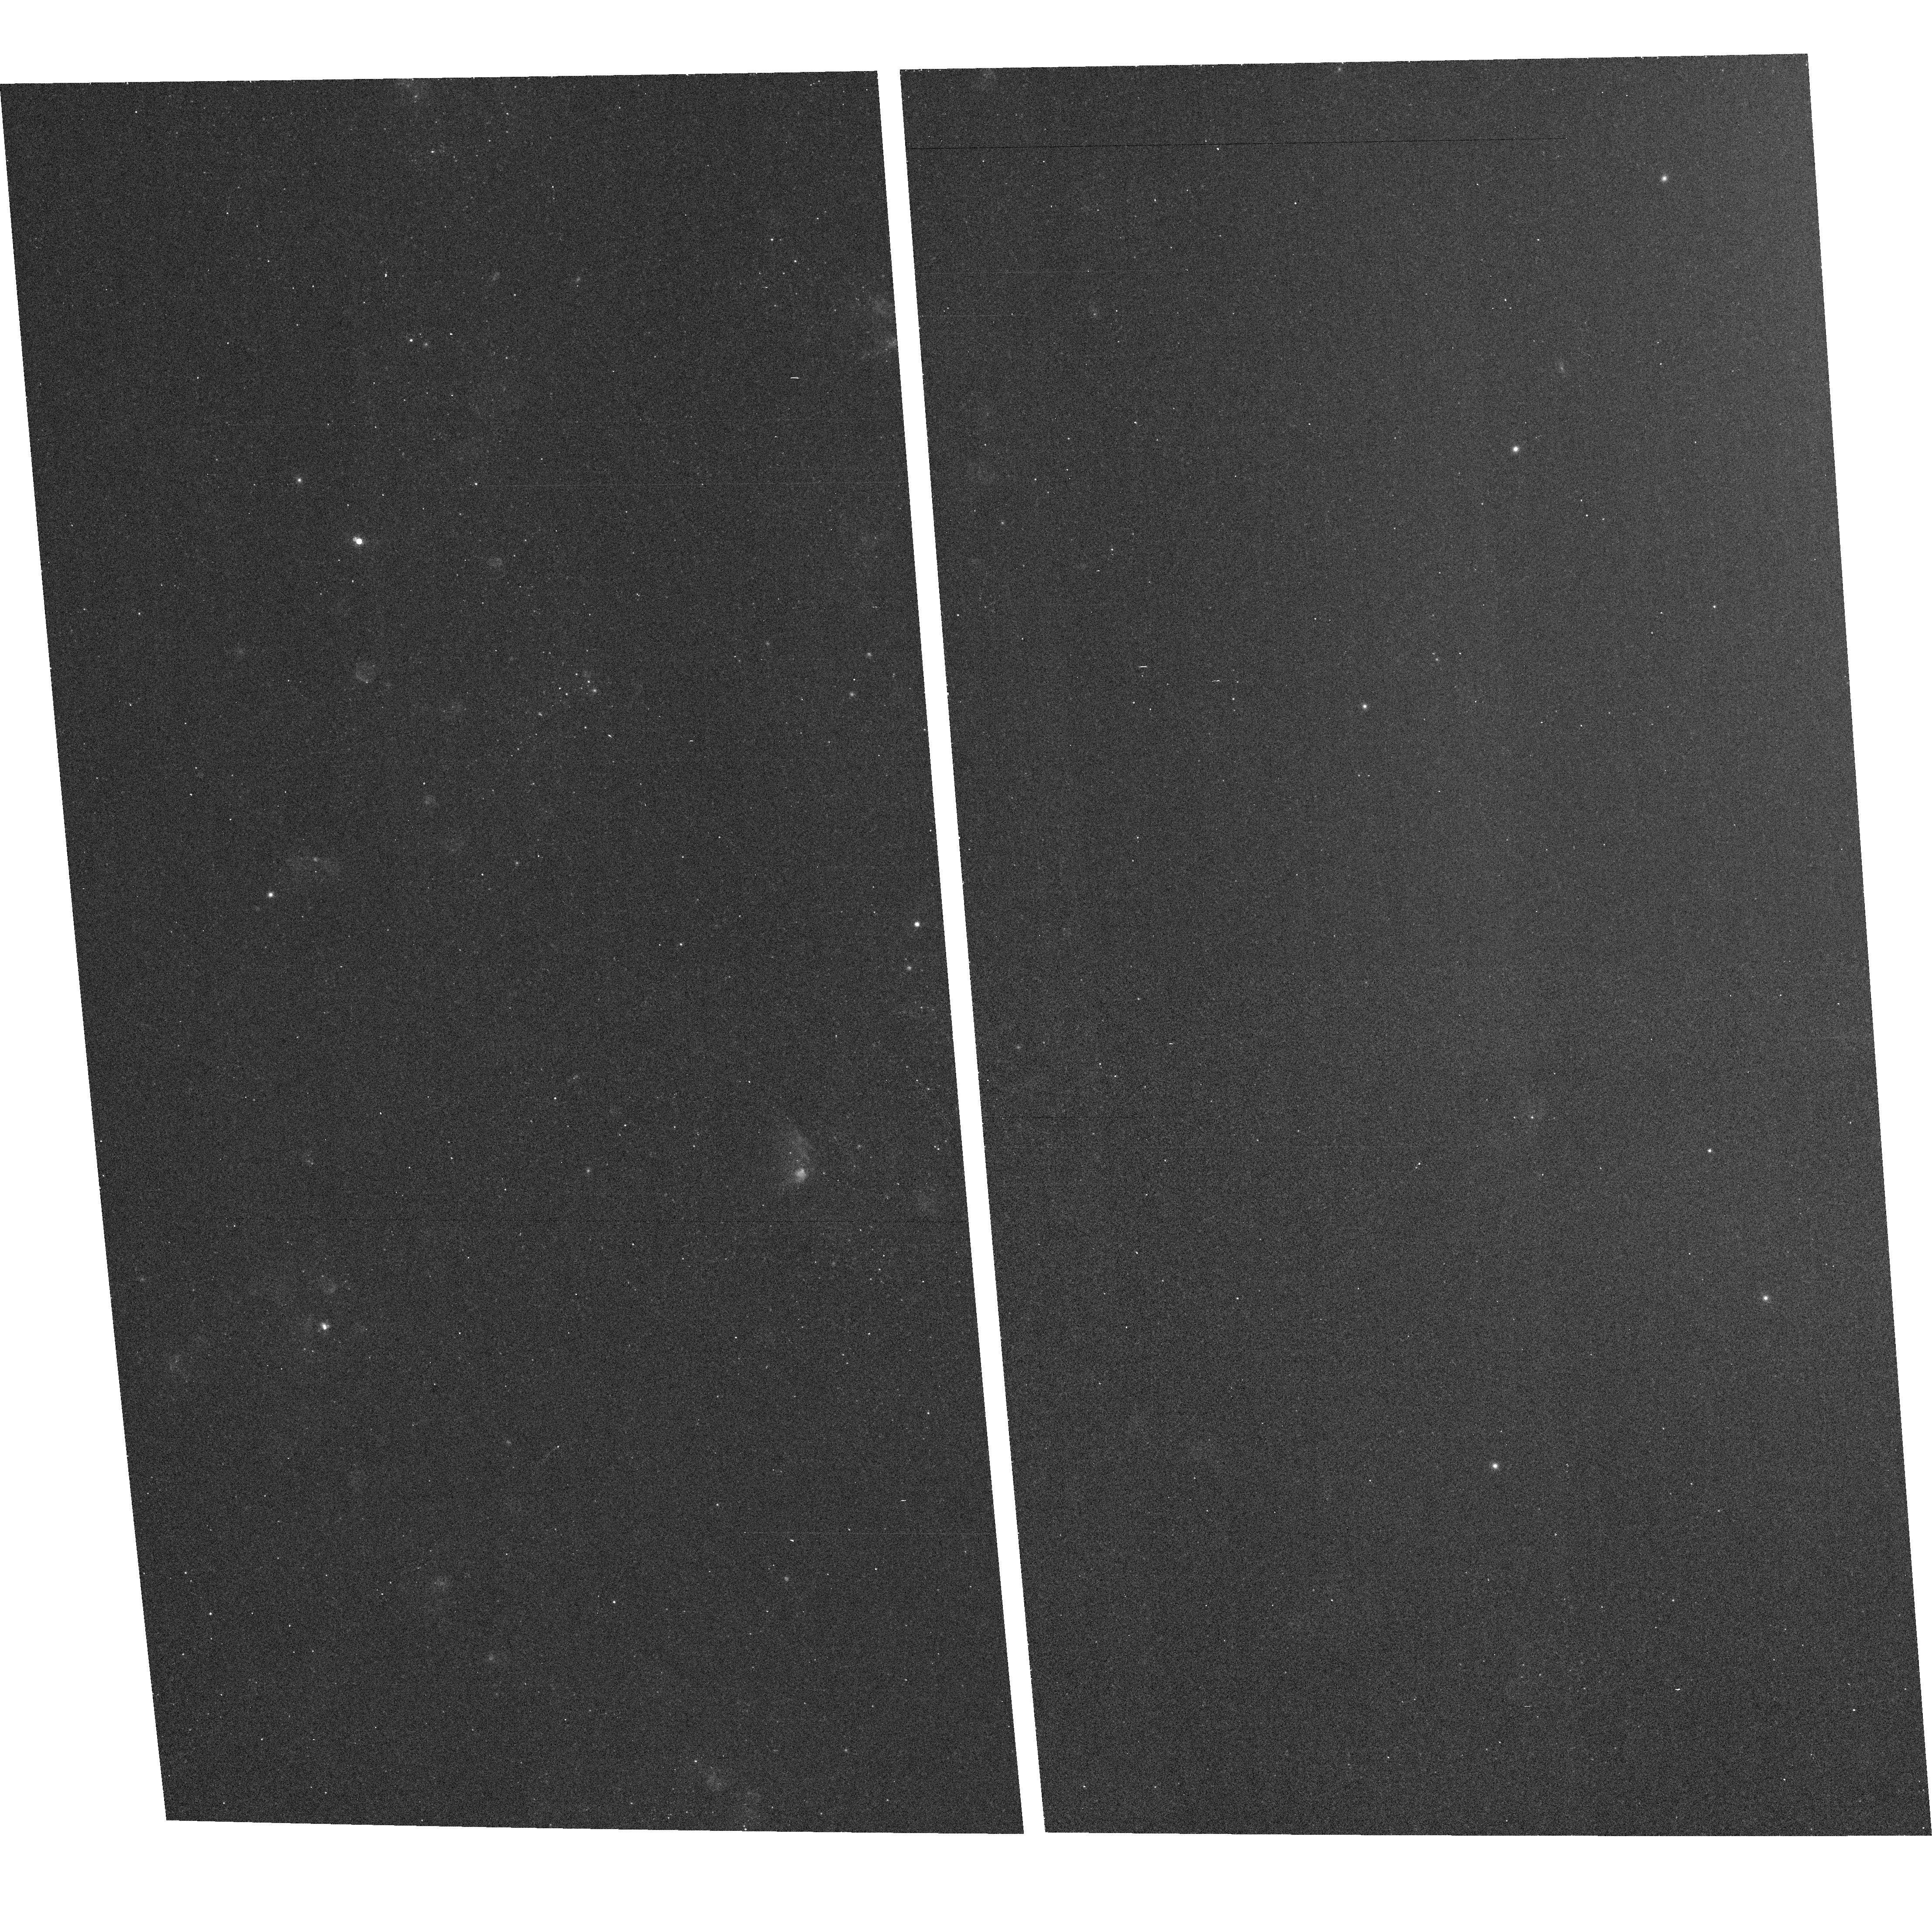
Target: field at RA 148.854°, Dec 69.020°. Instrument: ACS/WFC. Filter: F660N. Exposure: 15 min. Observation ID: hst_9353_07_acs_wfc_f660n_j8dt07

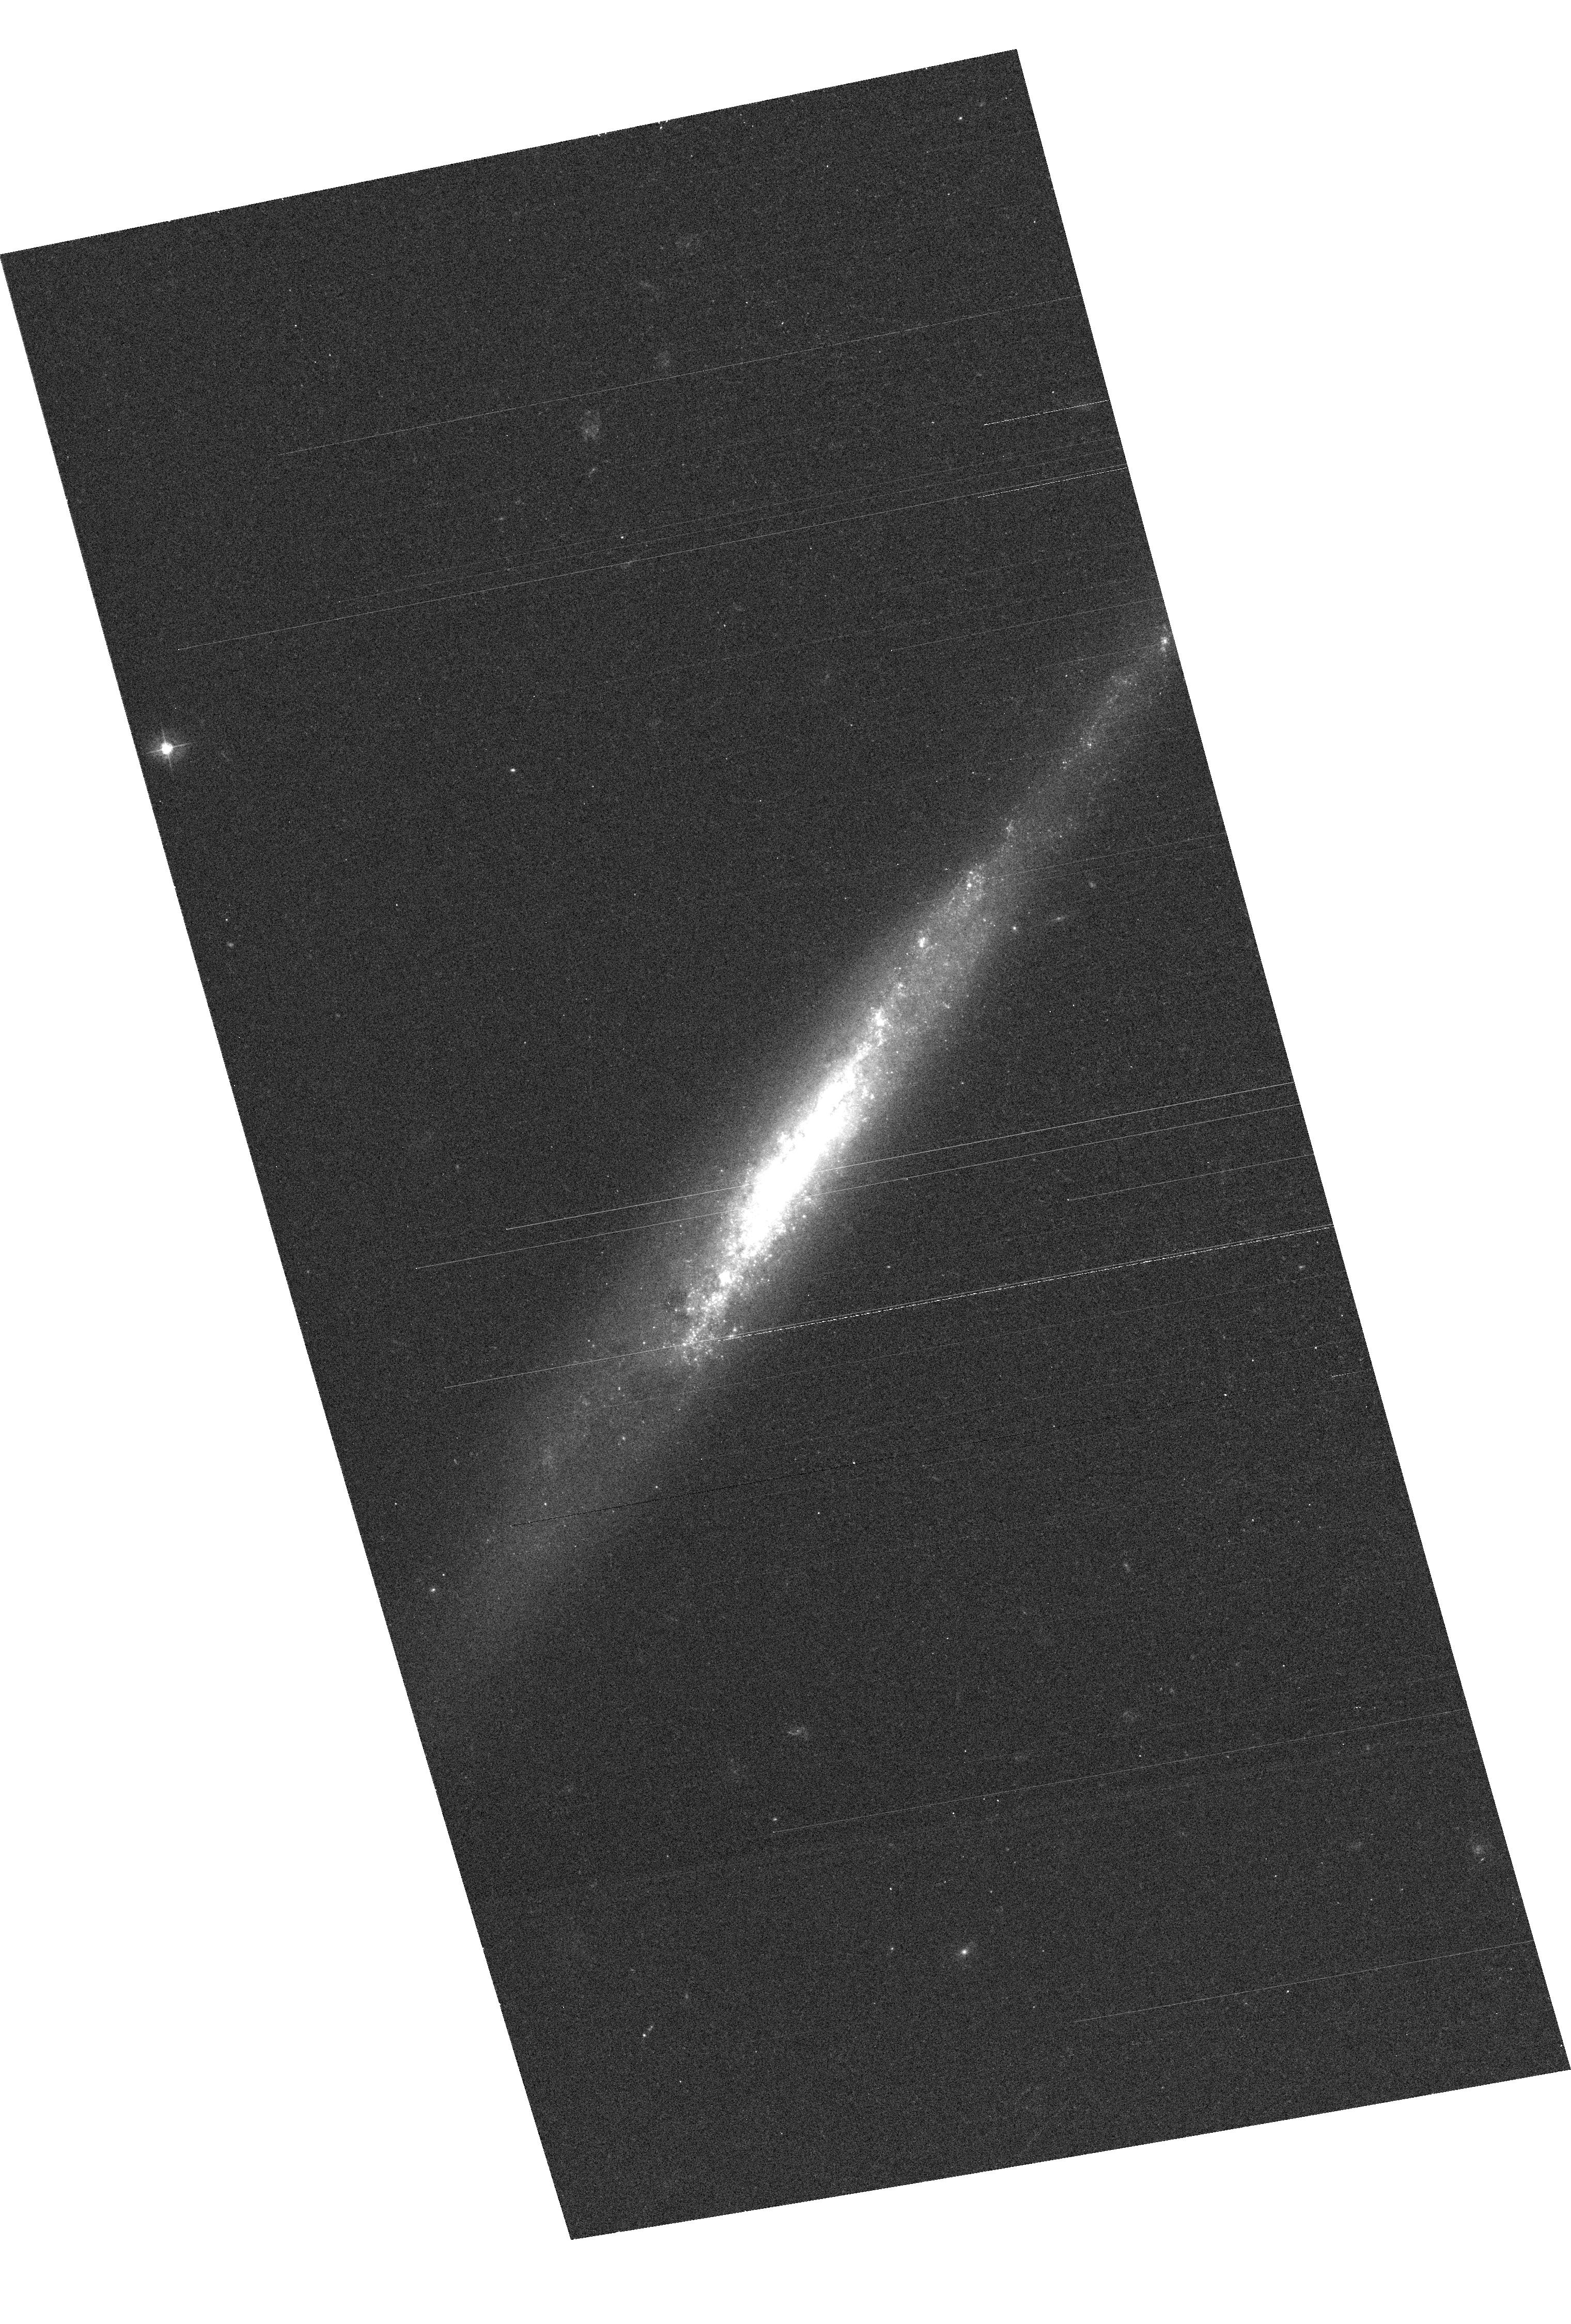
Target: SN1999AN. Instrument: ACS/WFC. Filter: F435W. Exposure: 7 min. Observation ID: hst_9353_05_acs_wfc_f435w_j8dt05

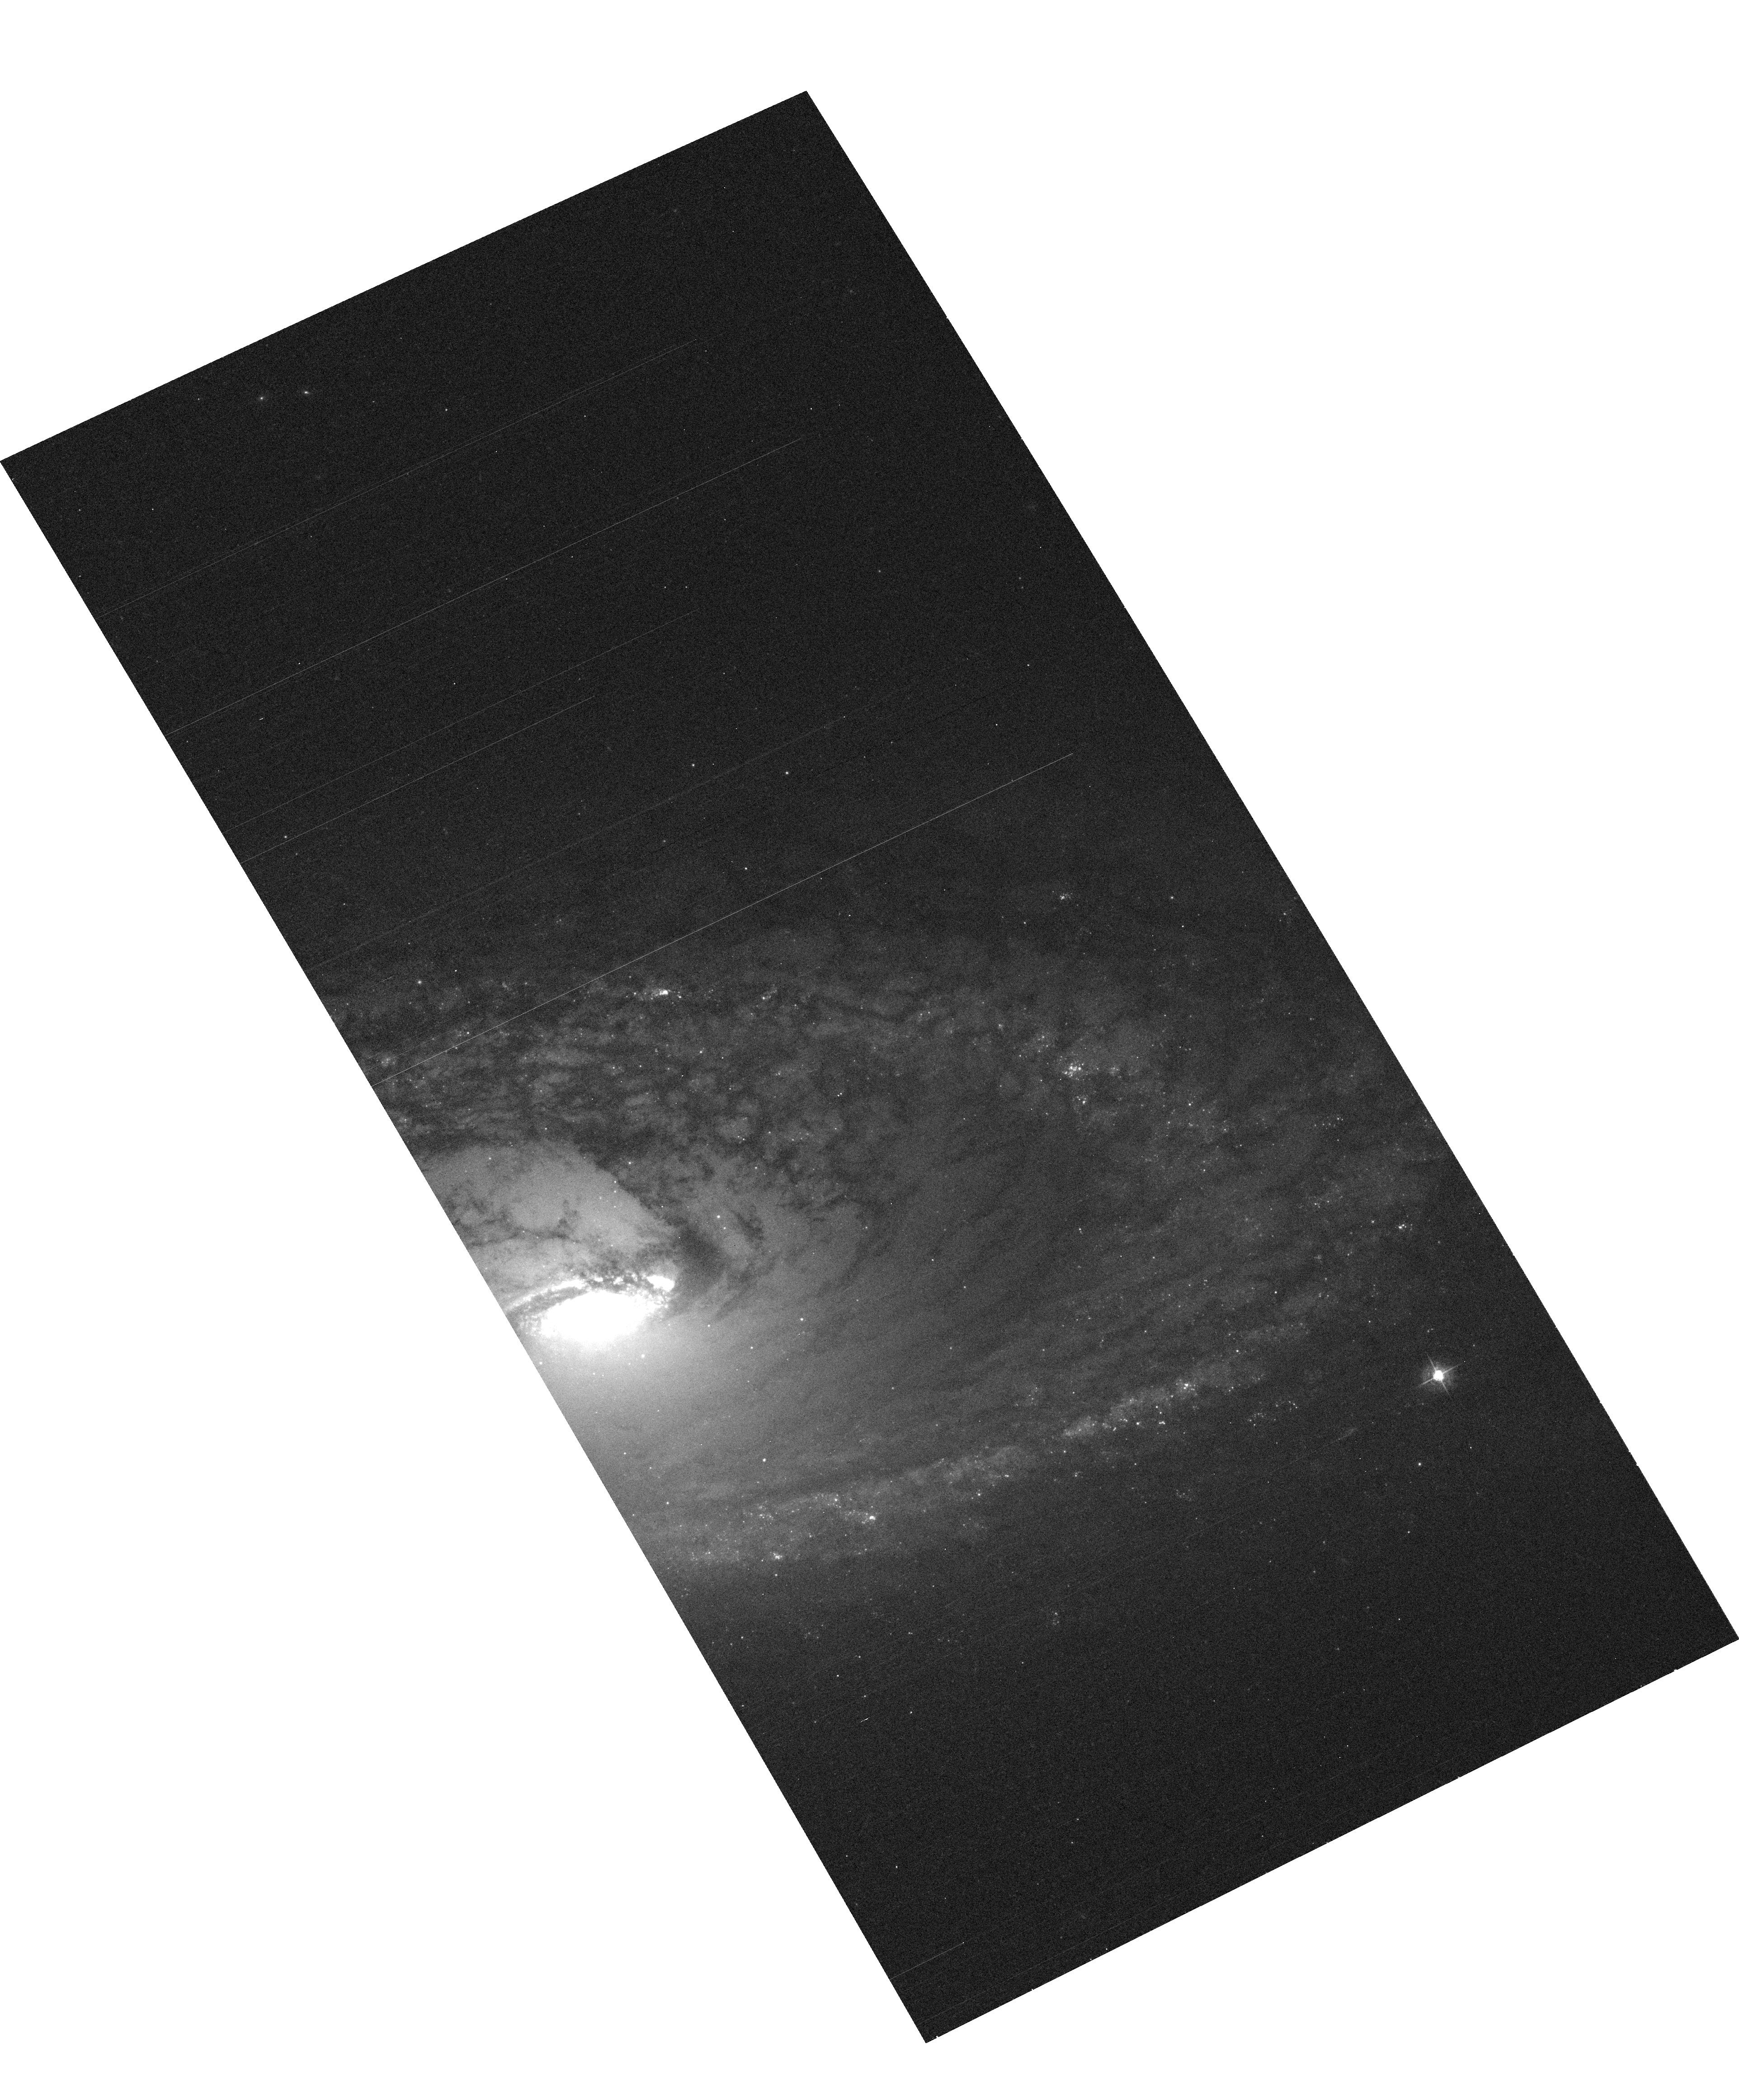
Target: SN1999EV. Instrument: ACS/WFC. Filter: F435W. Exposure: 7 min. Observation ID: hst_9353_03_acs_wfc_f435w_j8dt03

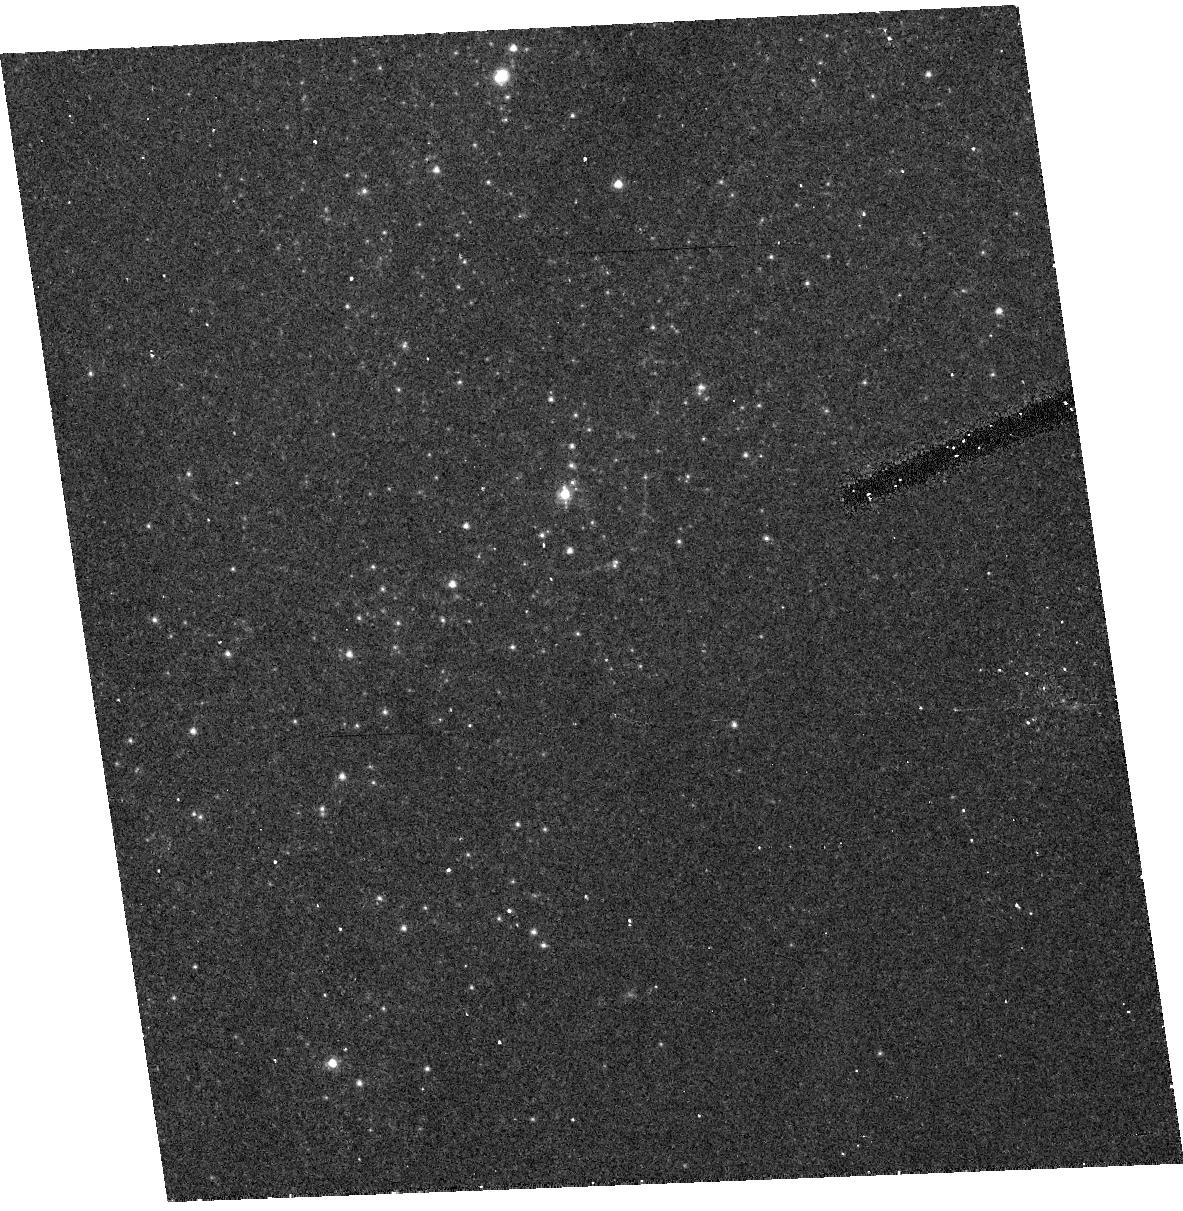
Target: SN1993J. Instrument: ACS/HRC. Filter: F435W. Exposure: 17 min. Observation ID: hst_9353_07_acs_hrc_f435w_j8dt07

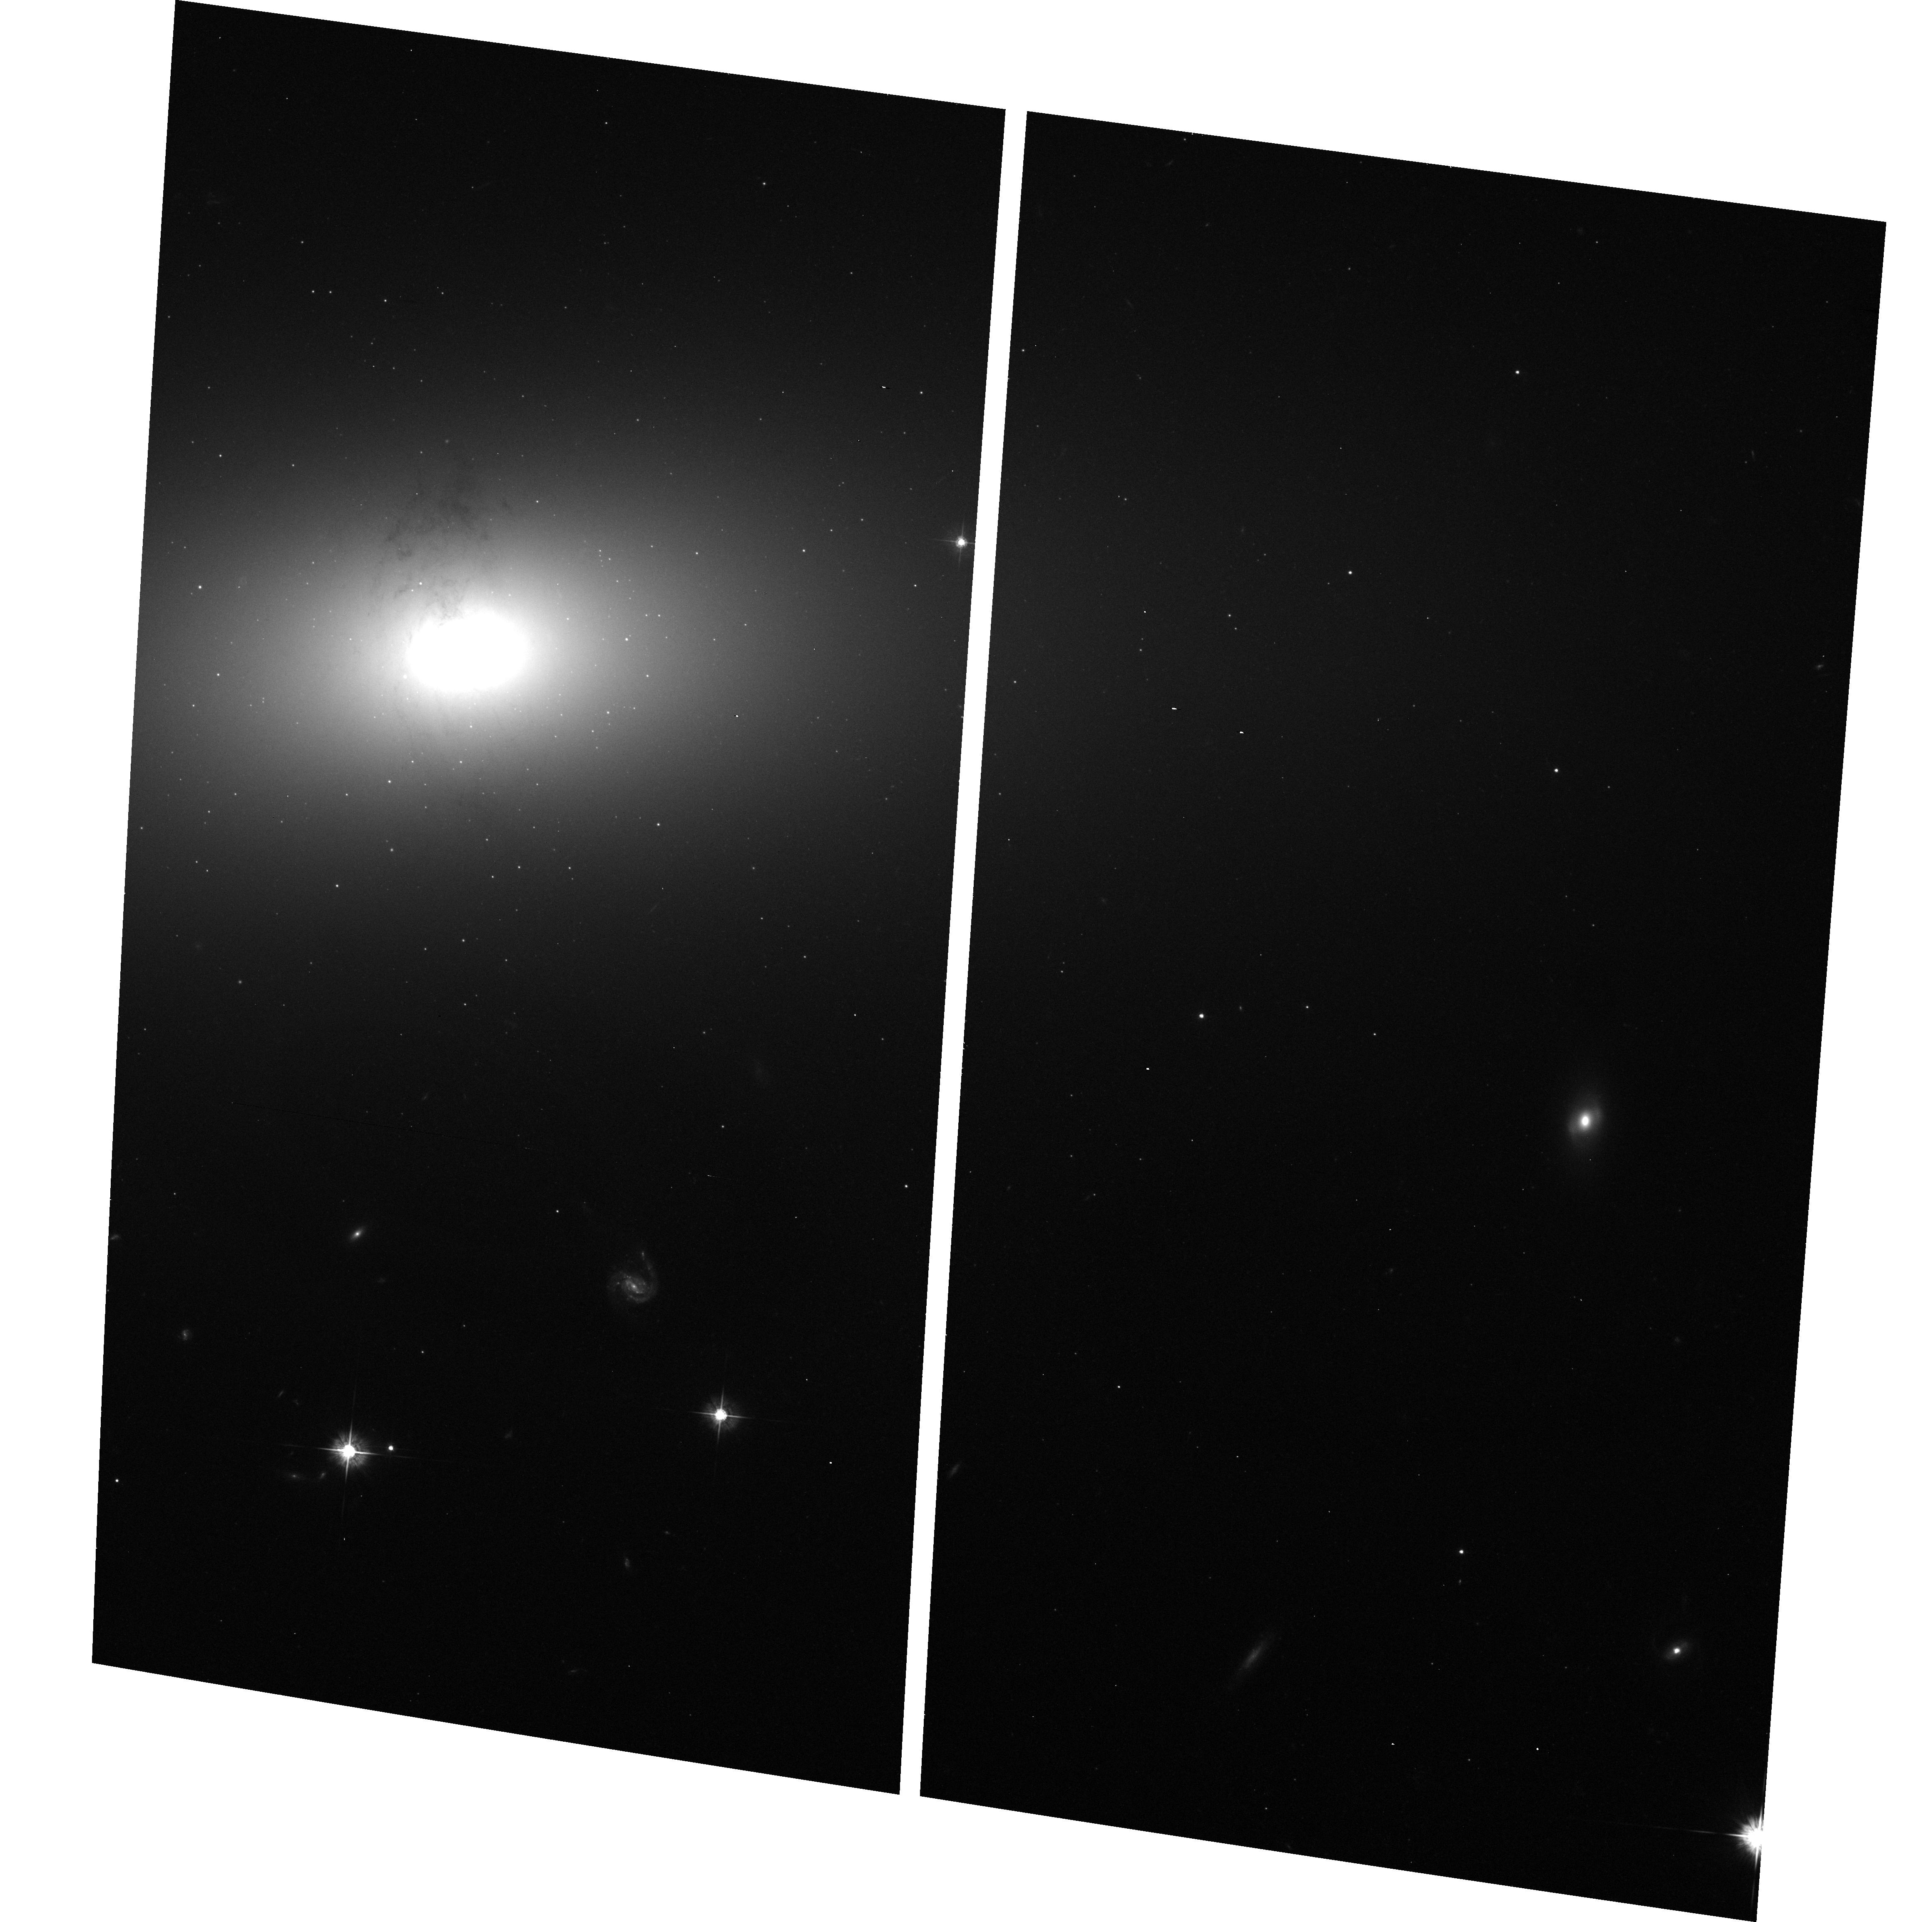
Target: SN2000DS. Instrument: ACS/WFC. Filter: F555W. Exposure: 12 min. Observation ID: hst_9353_02_acs_wfc_f555w_j8dt02

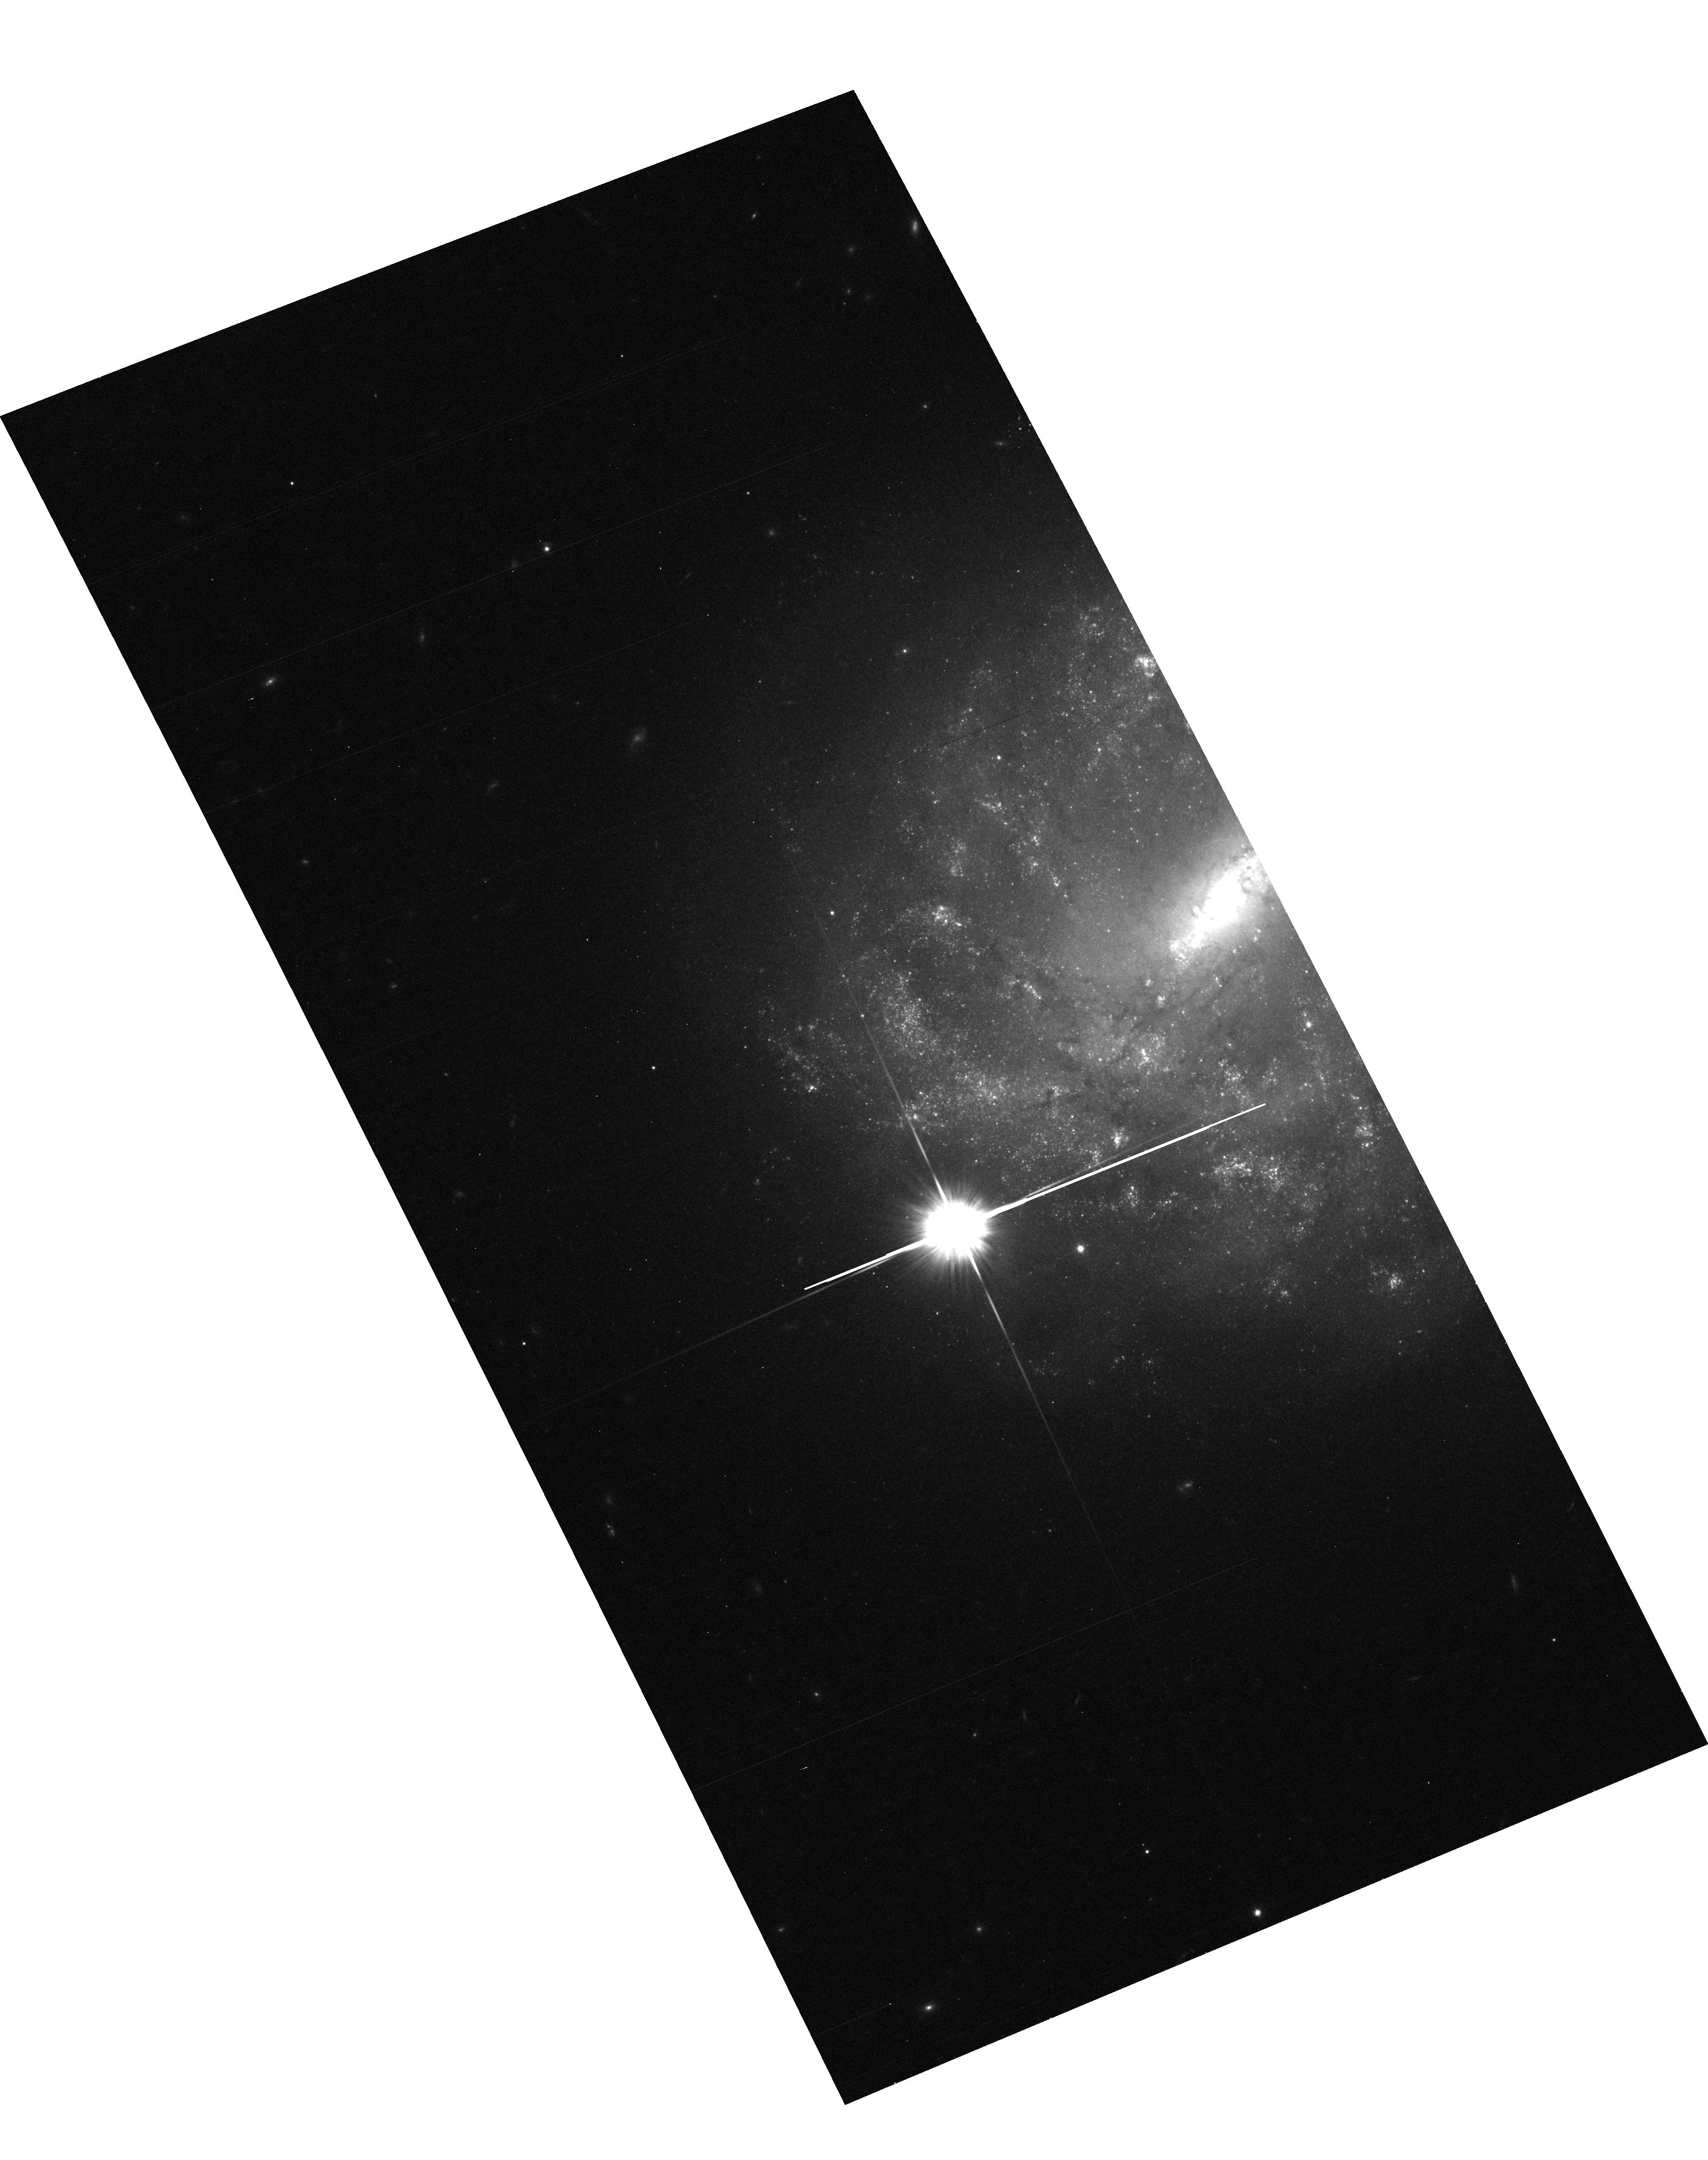
Target: SN1999BR. Instrument: ACS/WFC. Filter: F814W. Exposure: 7 min. Observation ID: hst_9353_06_acs_wfc_f814w_j8dt06

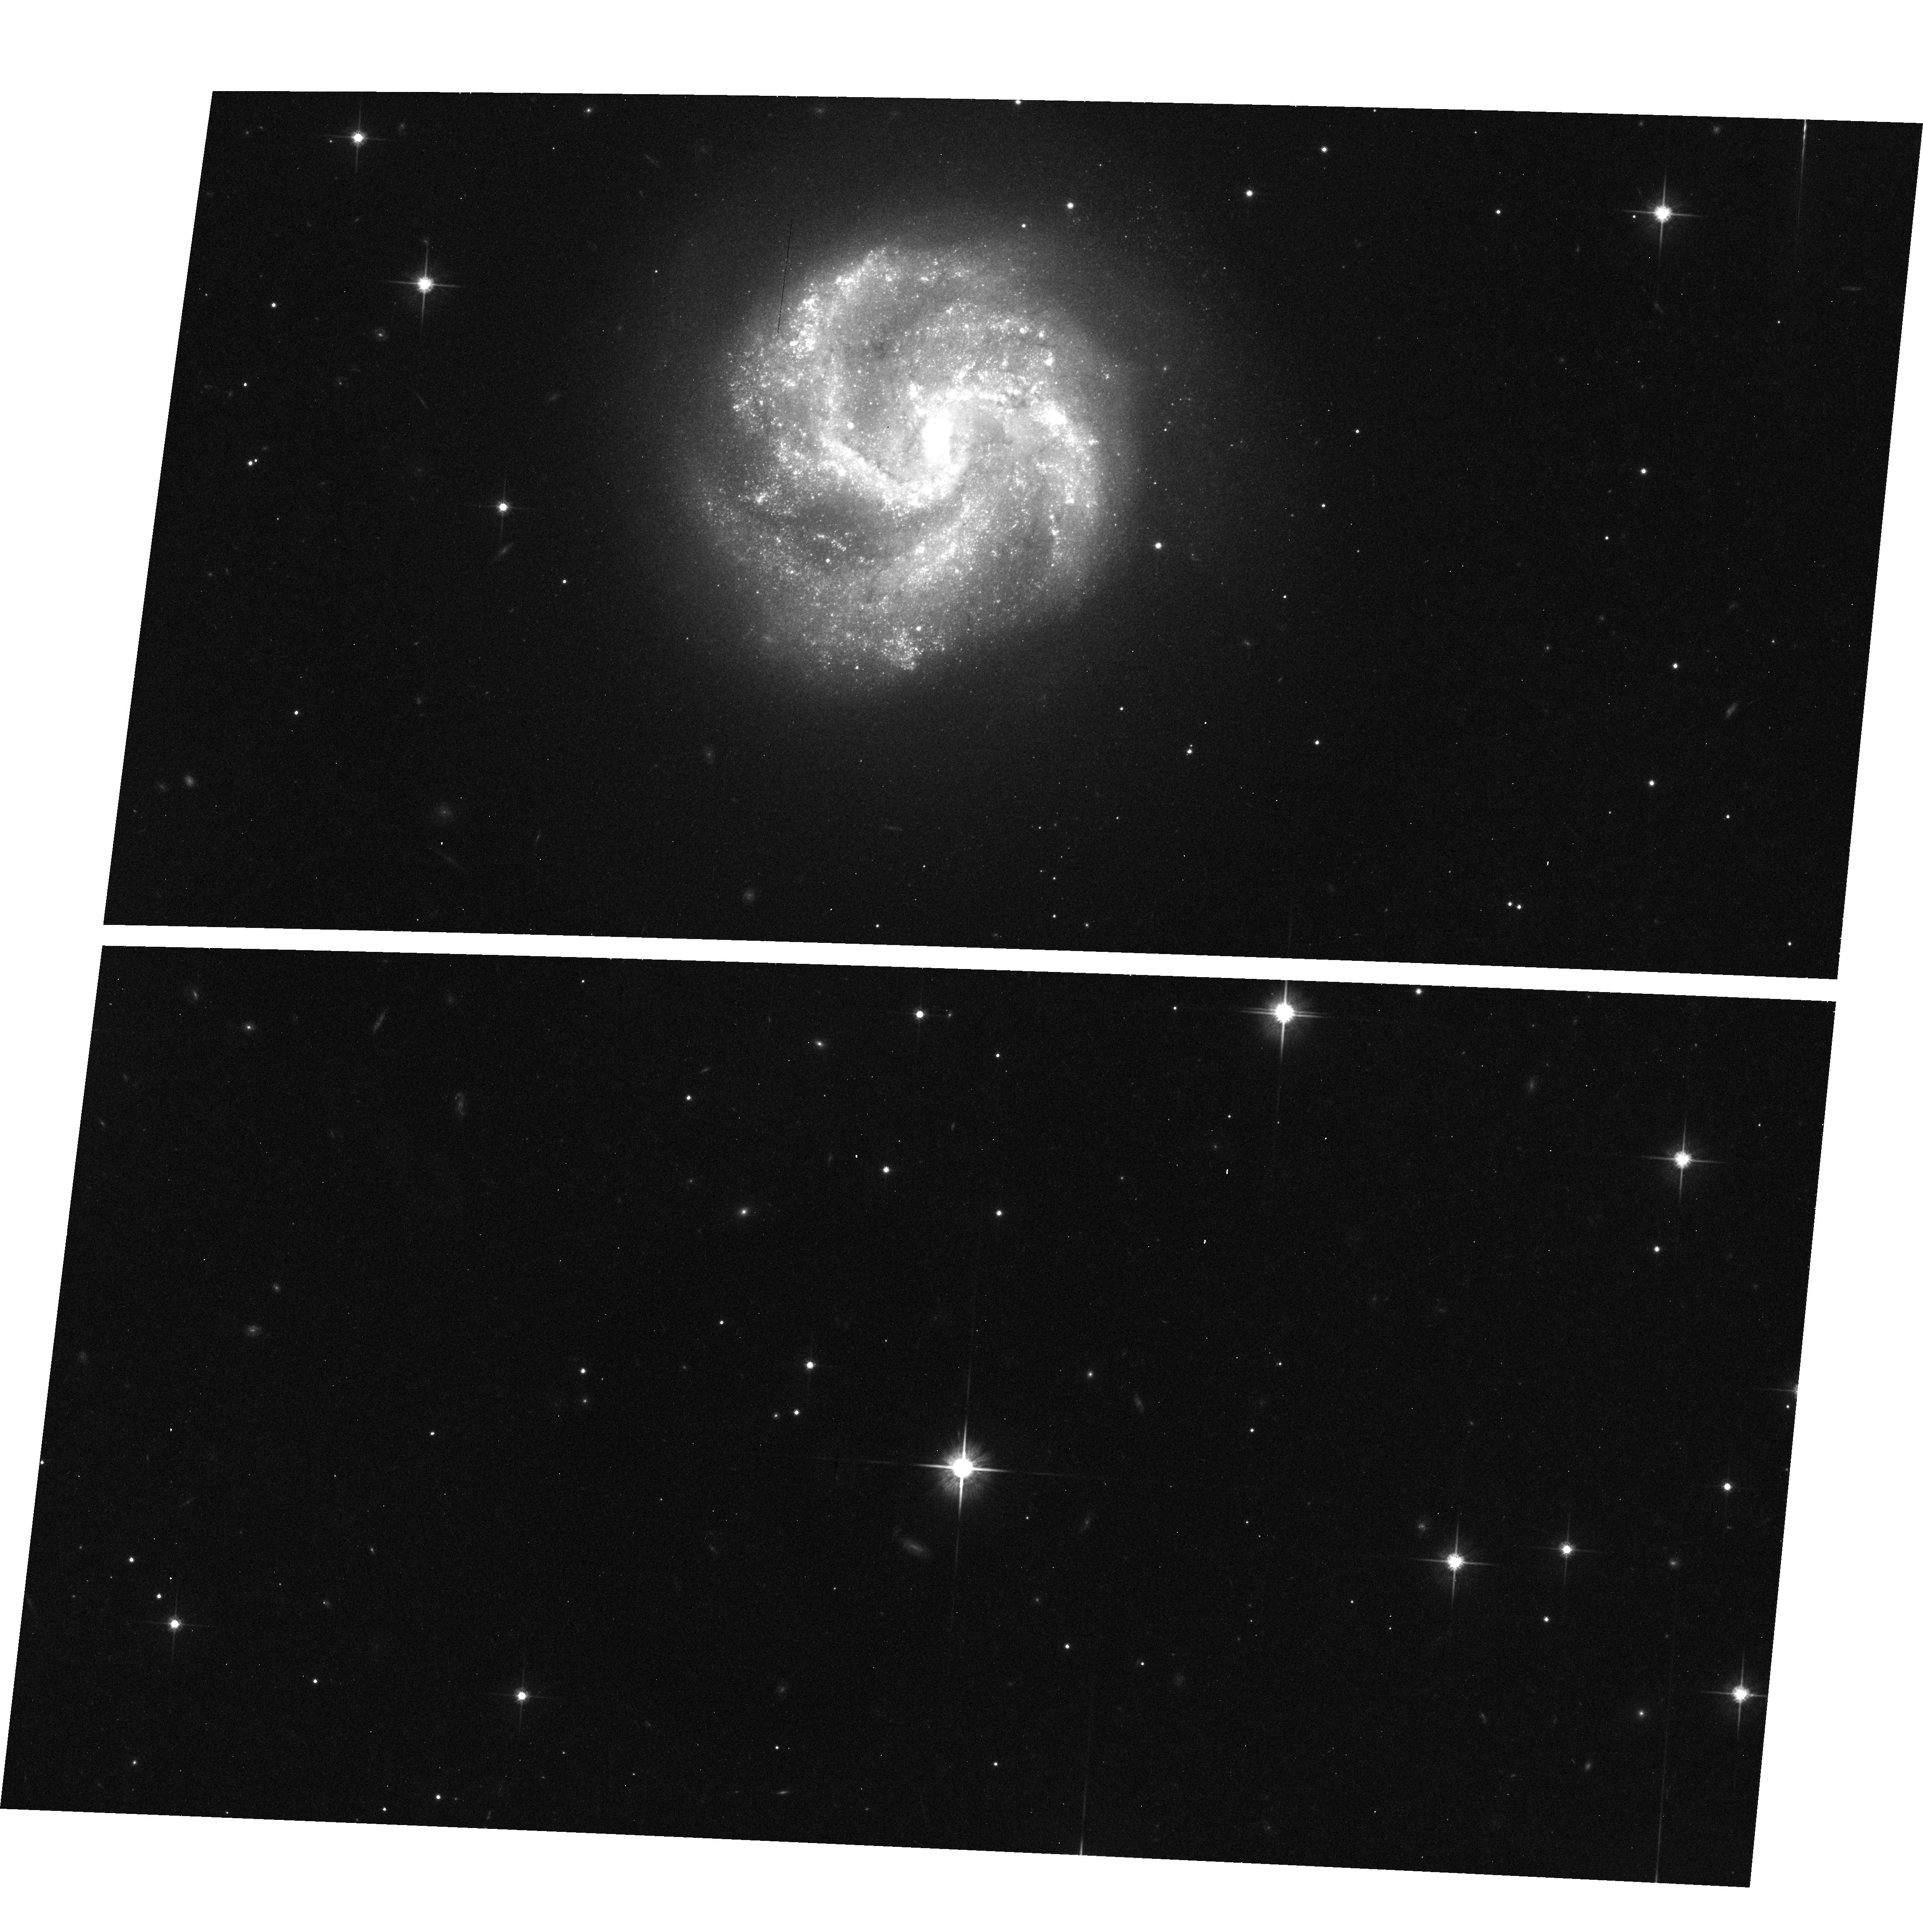
Target: SN2001B. Instrument: ACS/WFC. Filter: F814W. Exposure: 12 min. Observation ID: hst_9353_01_acs_wfc_f814w_j8dt01

Direct imaging of the progenitors of massive, core-collapse supernovae (PI: Smartt, Stephen J.)

Modern supernovae searches in the nearby Universe are discovering vast numbers of SNe which have massive star progenitors (Types II, Ib and Ic). The extensive HST (and ground-based) image archives of galaxies within ~20 Mpc enables their individual bright stellar content to be resolved. As massive, evolved stars are the most luminous single objects in a galaxy, the progenitors of core-collapse SNe should be directly detectable on pre-explosion images. Within the last year we have set direct mass limits on the progenitors of two SNe Type II-P by analysing pre-explosion archive images and follow up HST exposures. We have now identified six other recent, nearby SNe which have WFPC2 archive exposures of the site taken before explosion. Additionally, our Cycle 10 SNAP program will double the WFPC2 image archive of nearby galaxies which significantly increases the chances of having multi-colour photometry of pre-explosion sites for future SNe. In this Cycle, we request time on two fronts. Firstly we require imaging of the six SNe with existing pre-explosion data in order to perform exact astrometry of the SNe positions to around 0.05''. Secondly, as a follow on from our two successful Cycle 10 programs, we request ToO status for any nearby core-collapse SN which explodes during Cycle 11 and which has pre-explosion HST images. The goal of this proposal is to directly identify the progenitor stars of core-collapse SNe.